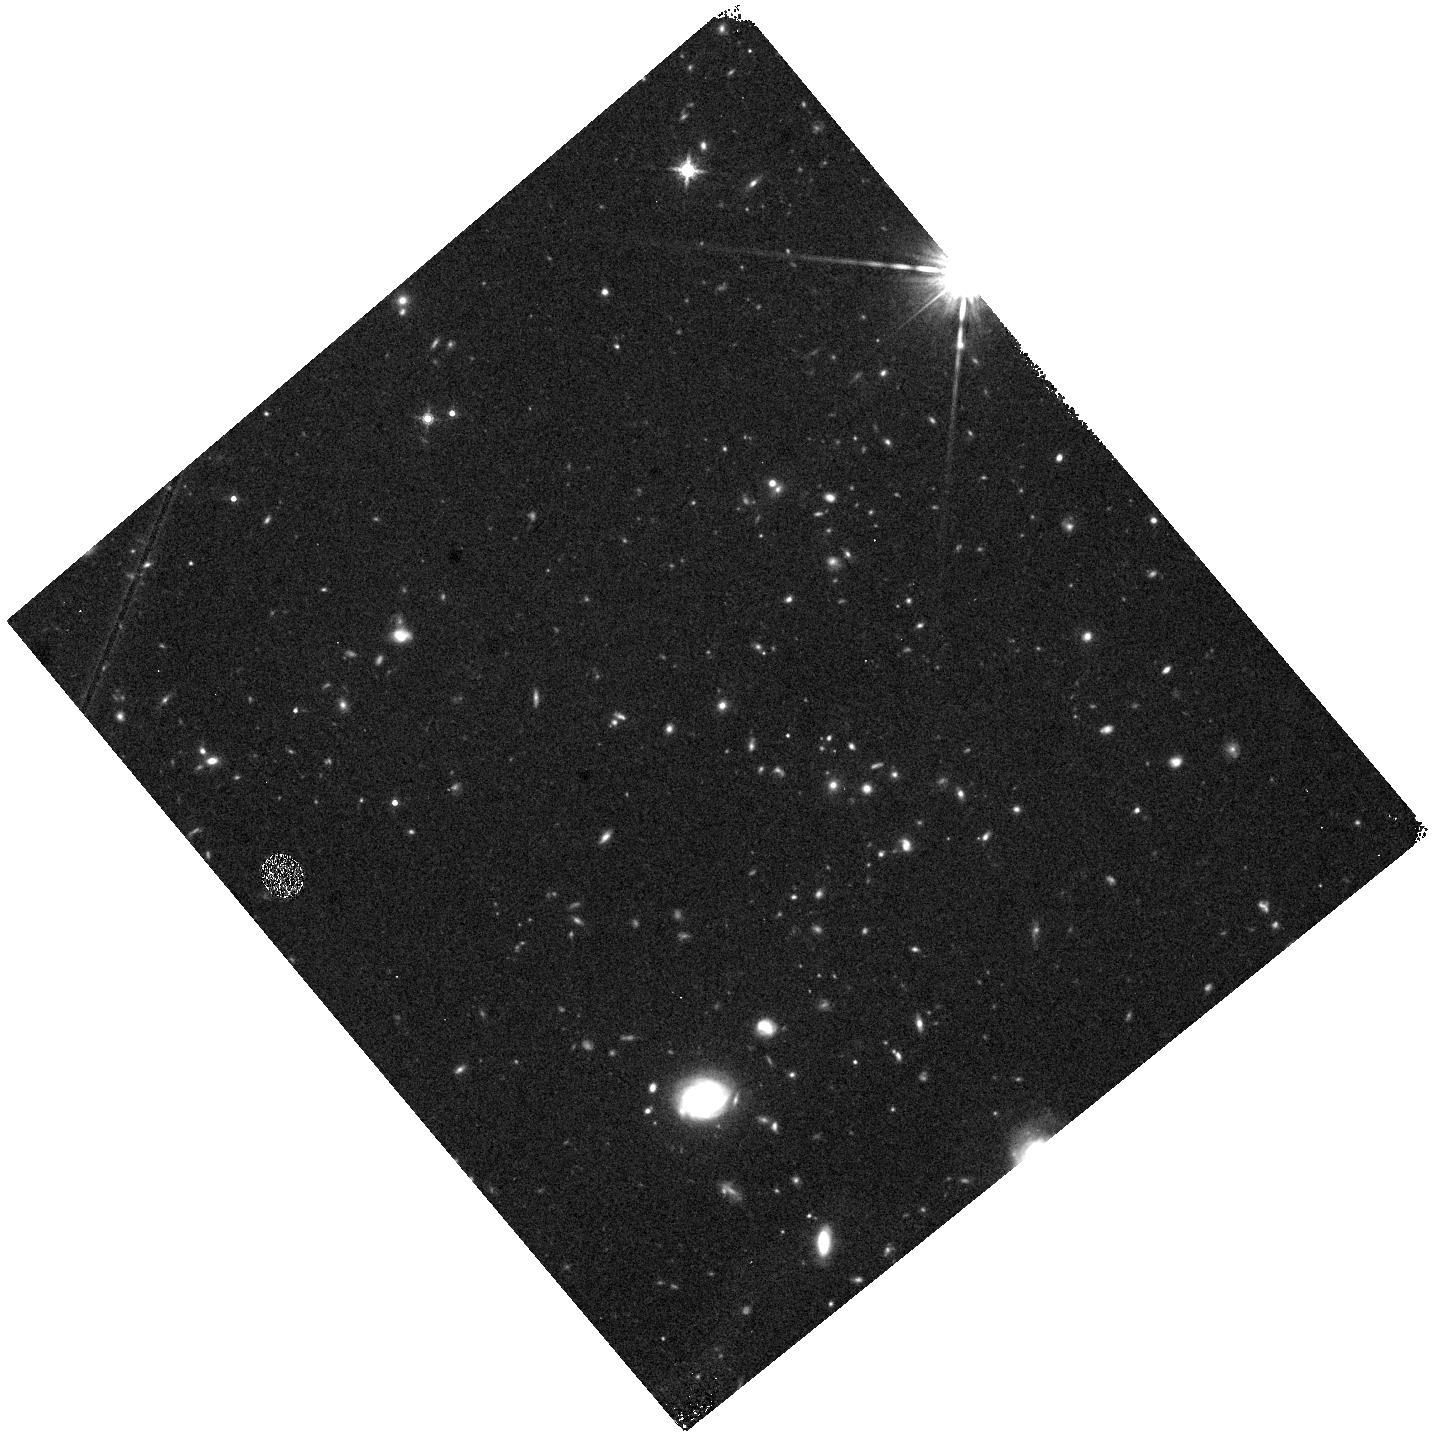
Target: field at RA 46.145°, Dec -0.207°
Instrument: WFC3/IR
Filter: F160W
Exposure: 30 min
Observation ID: hst_12033_40_wfc3_ir_f160w_ibgg40

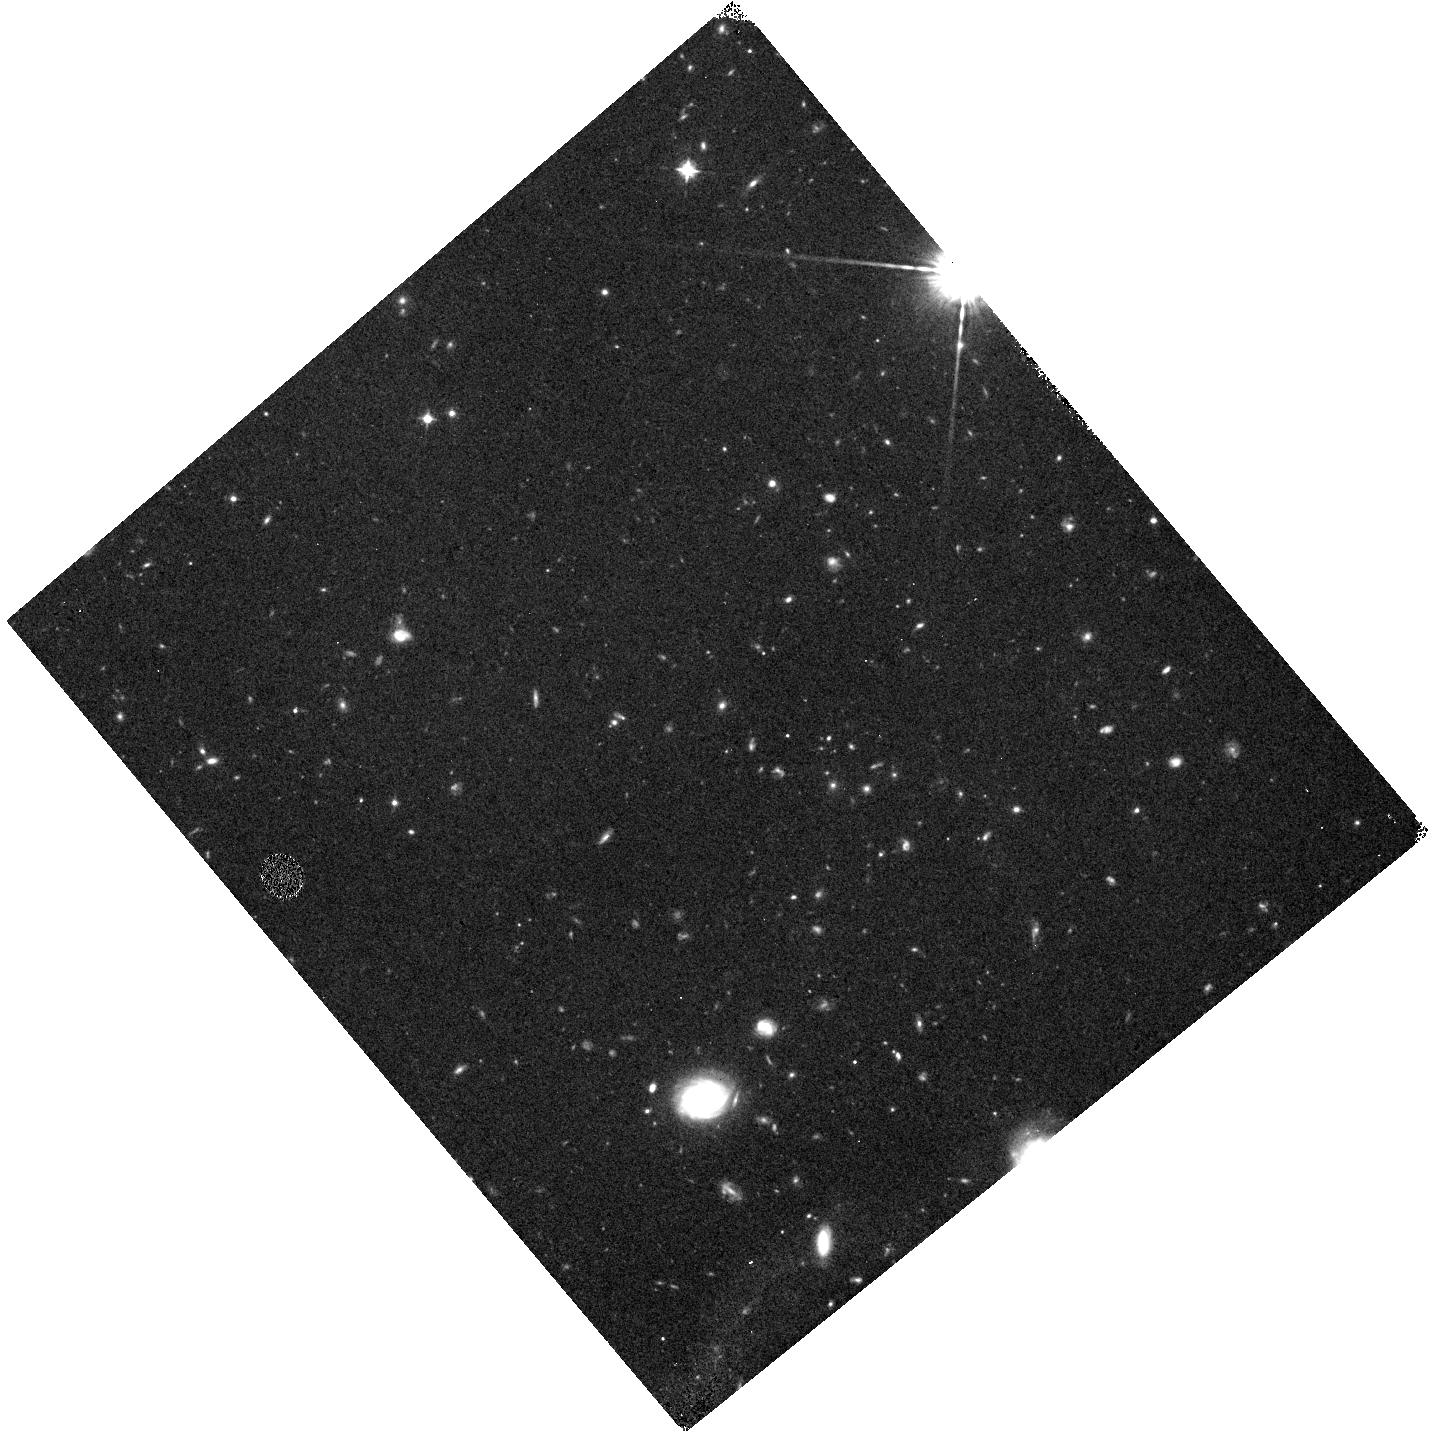
Target: field at RA 46.145°, Dec -0.207°
Instrument: WFC3/IR
Filter: F098M
Exposure: 1.3 h
Observation ID: hst_12033_40_wfc3_ir_f098m_ibgg40

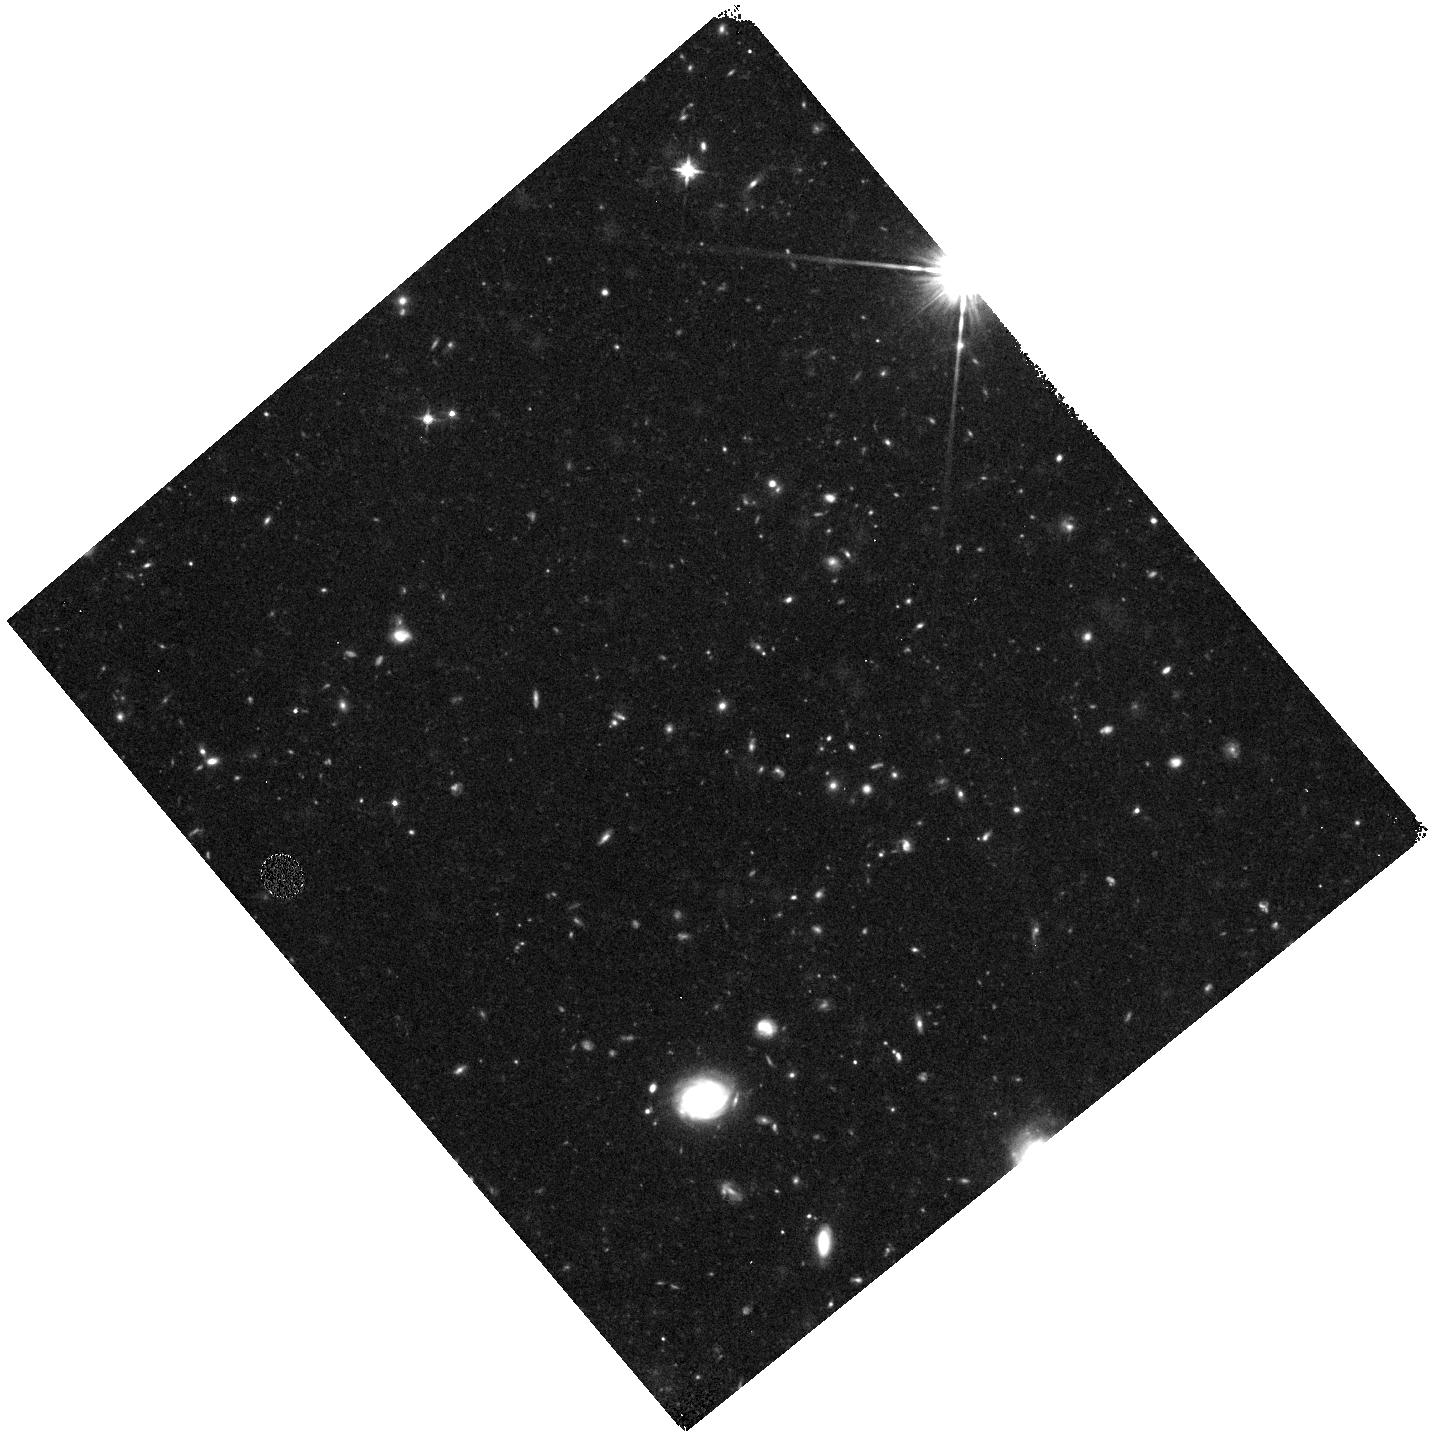
Target: field at RA 46.145°, Dec -0.207°
Instrument: WFC3/IR
Filter: F125W
Exposure: 1 h
Observation ID: hst_12033_41_wfc3_ir_f125w_ibgg41

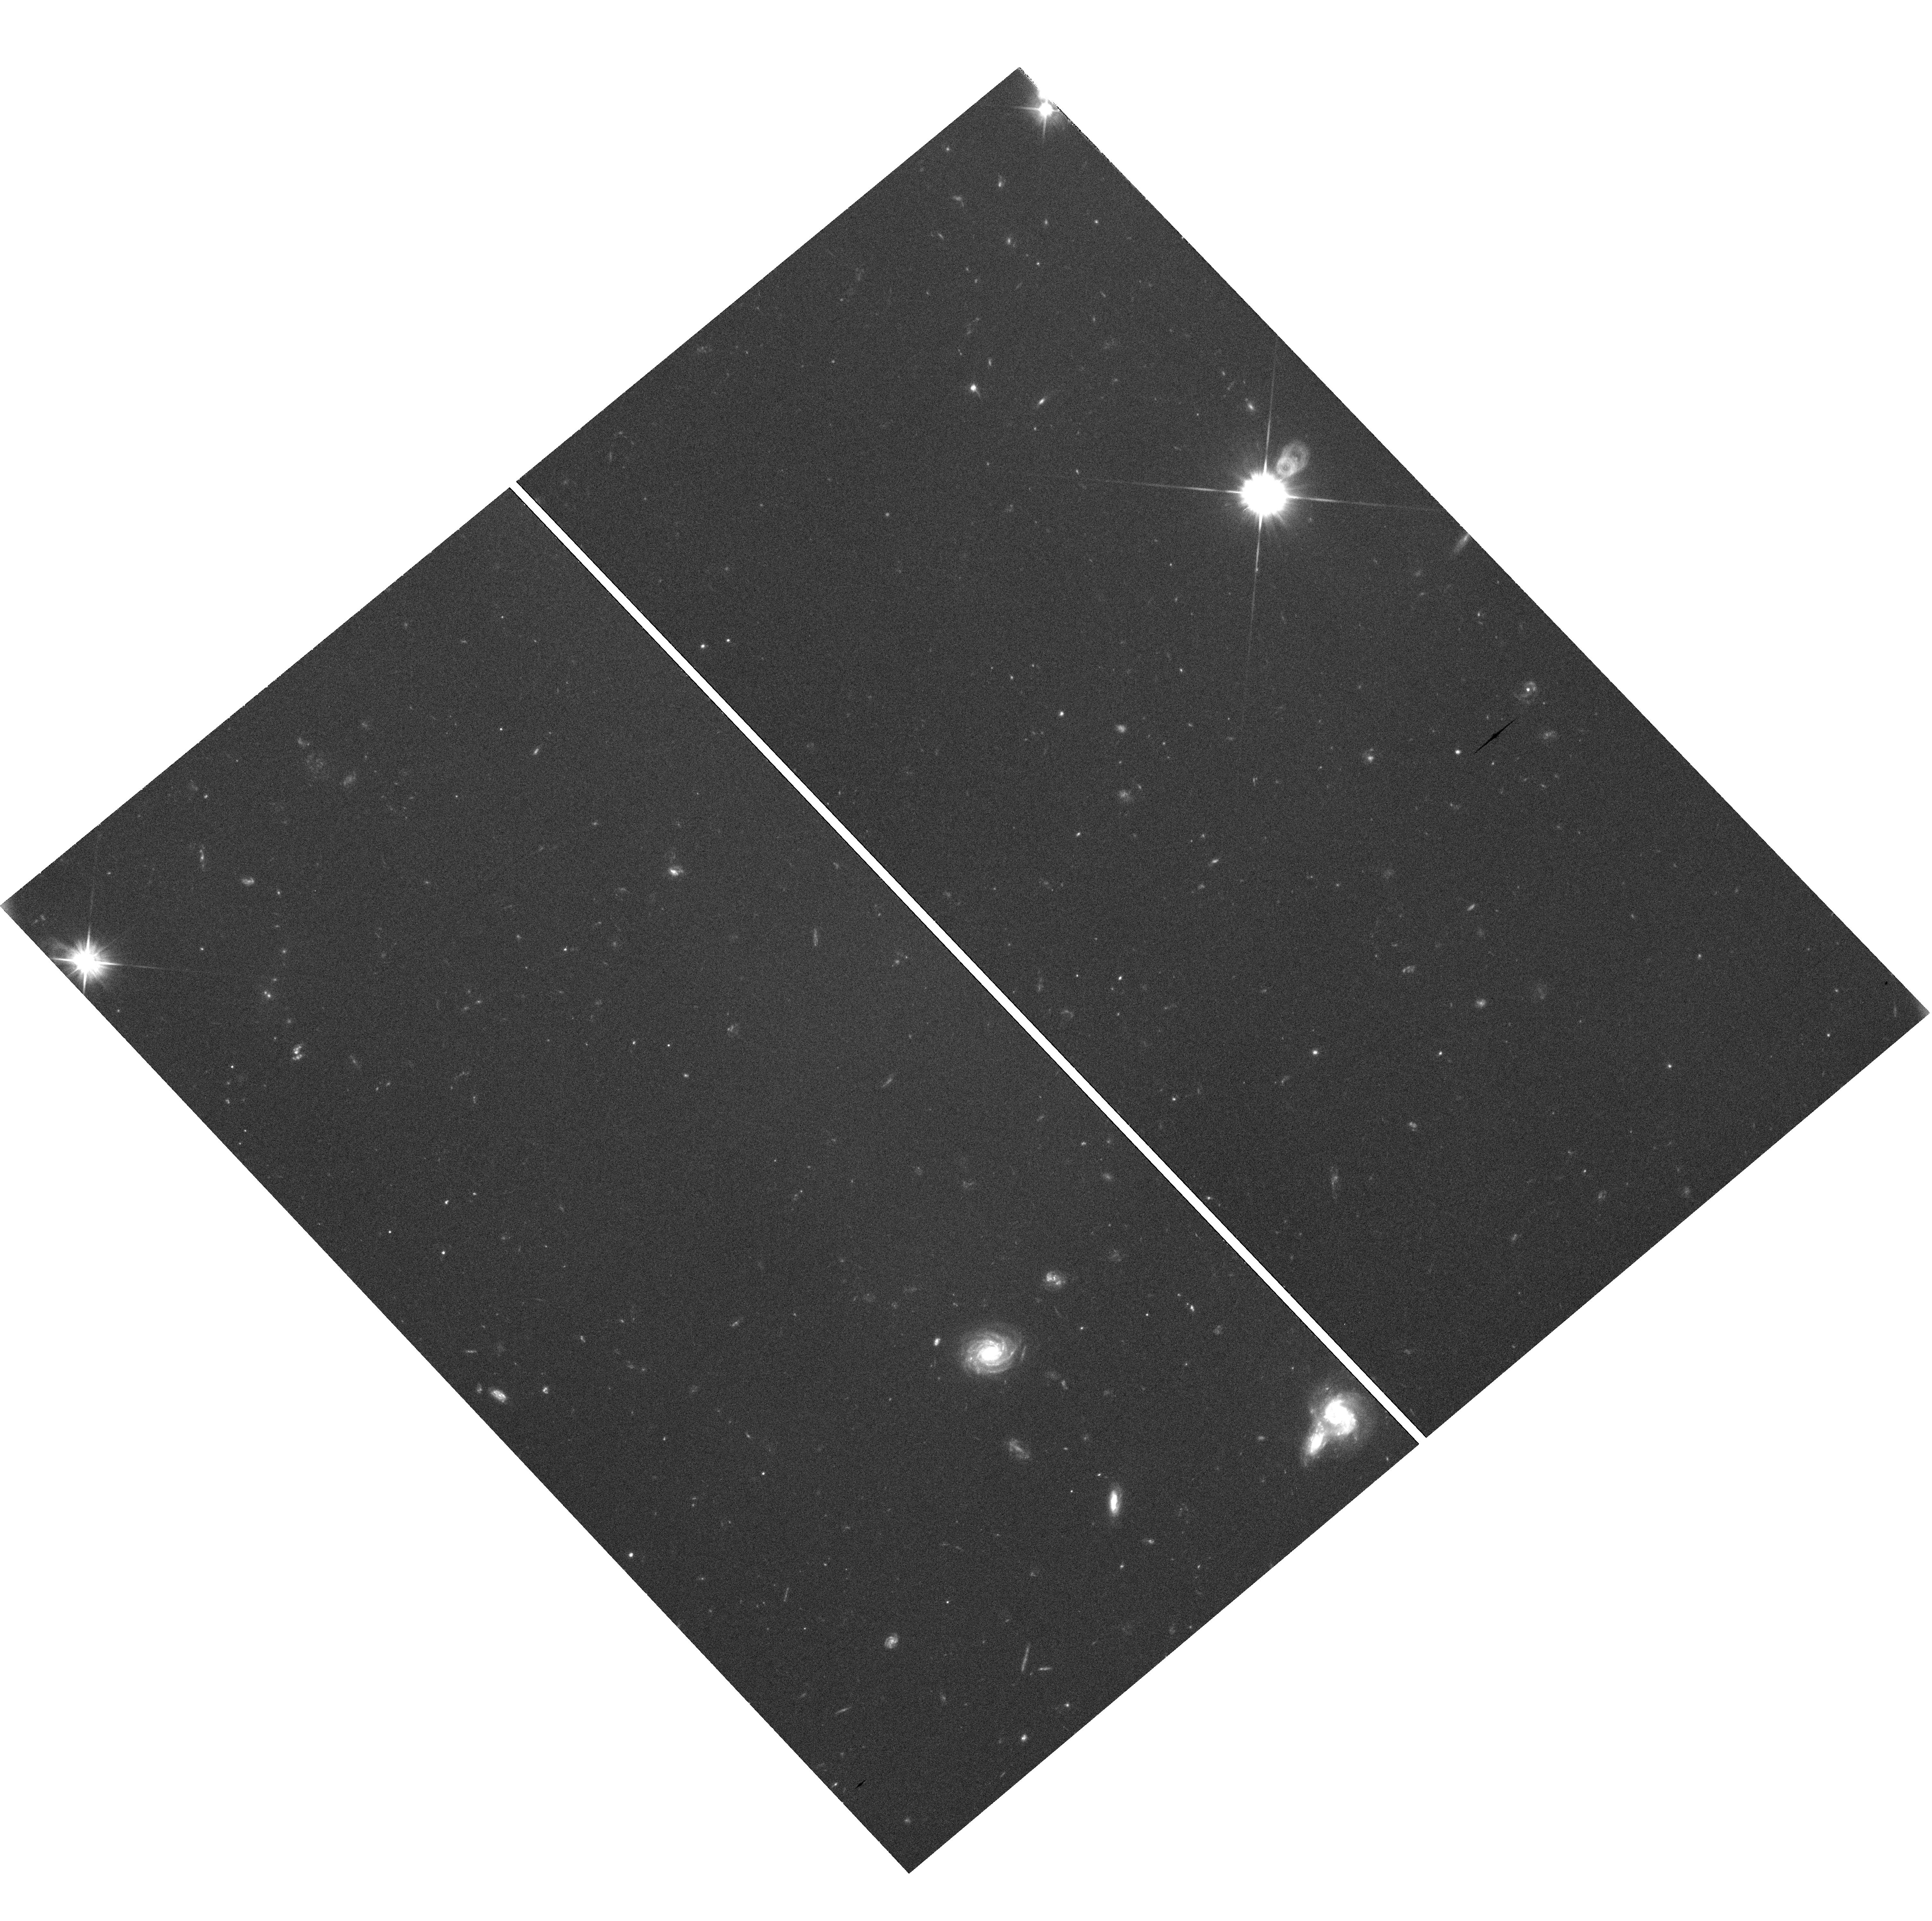
Target: field at RA 46.146°, Dec -0.205°
Instrument: WFC3/UVIS
Filter: F606W
Exposure: 1.2 h
Observation ID: hst_12033_40_wfc3_uvis_f606w_ibgg40

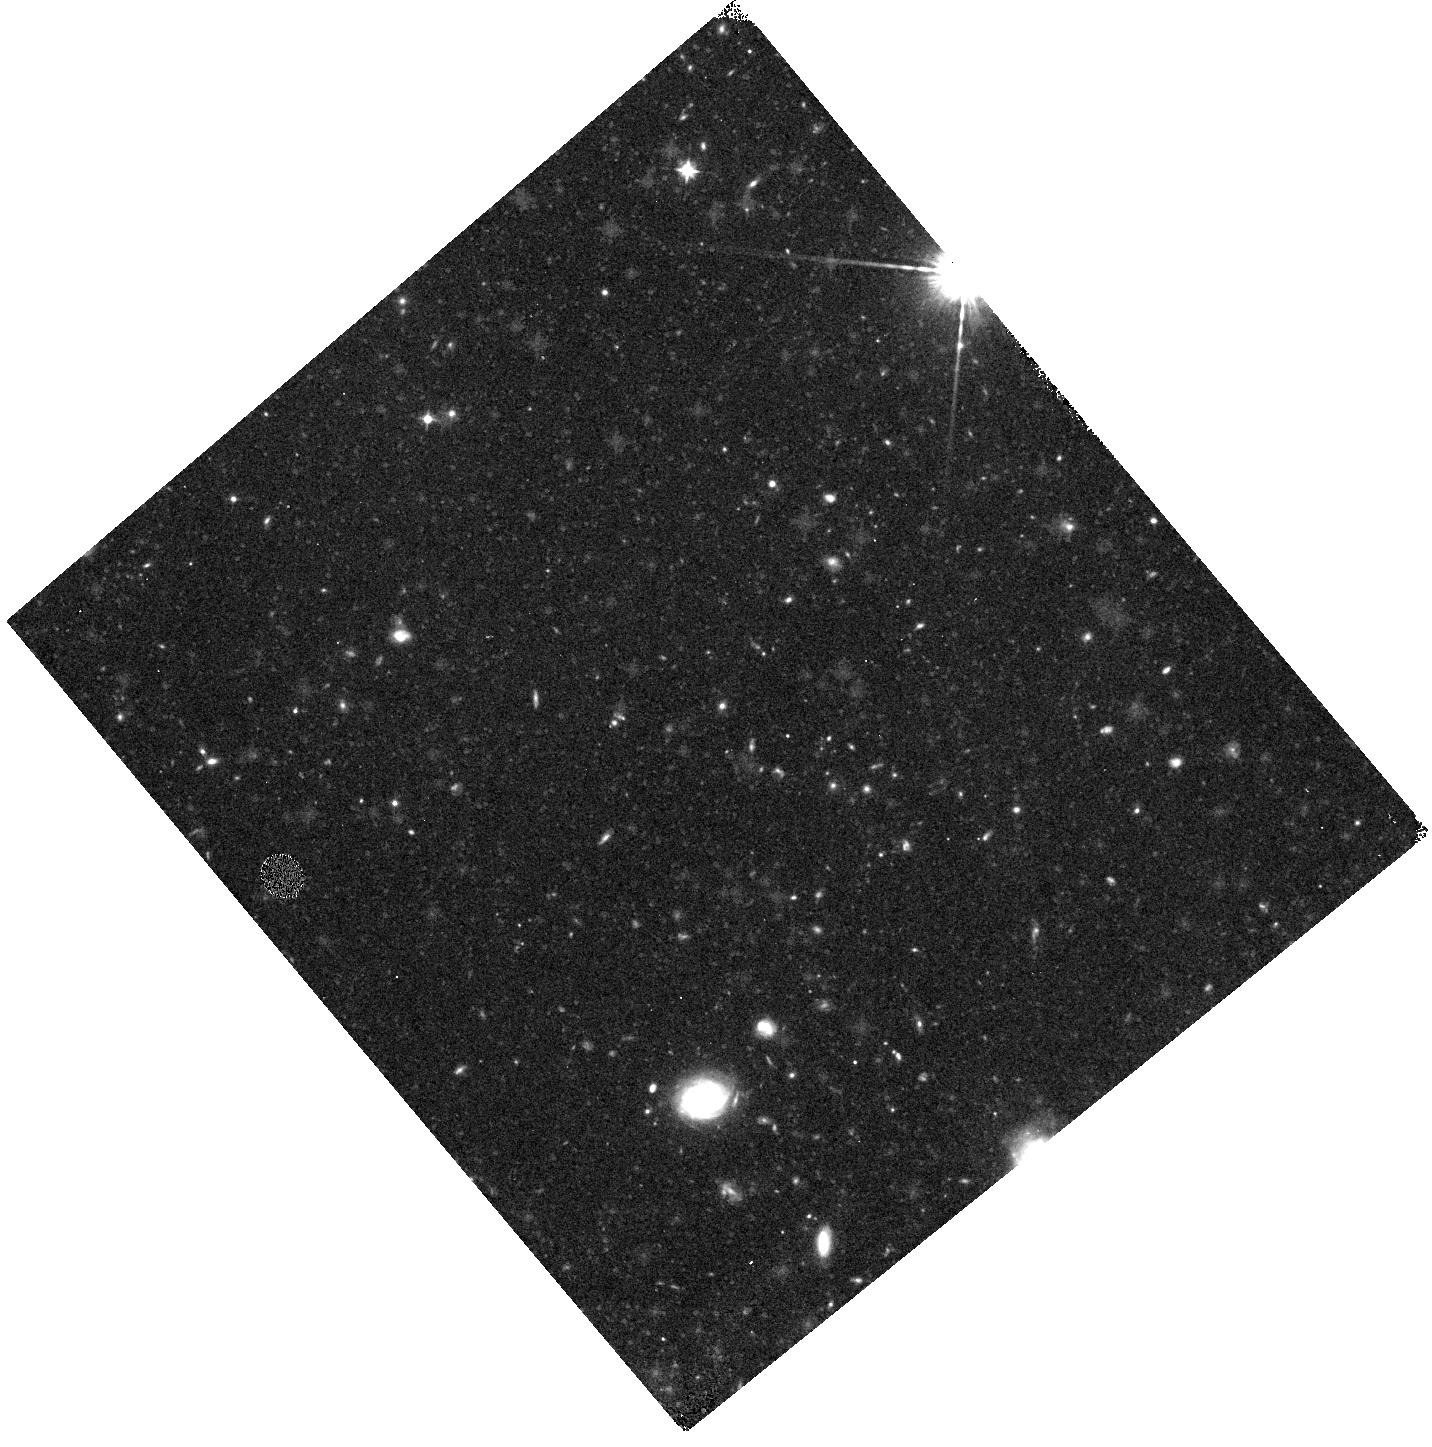
Target: field at RA 46.145°, Dec -0.207°
Instrument: WFC3/IR
Filter: F098M
Exposure: 1.3 h
Observation ID: hst_12033_41_wfc3_ir_f098m_ibgg41

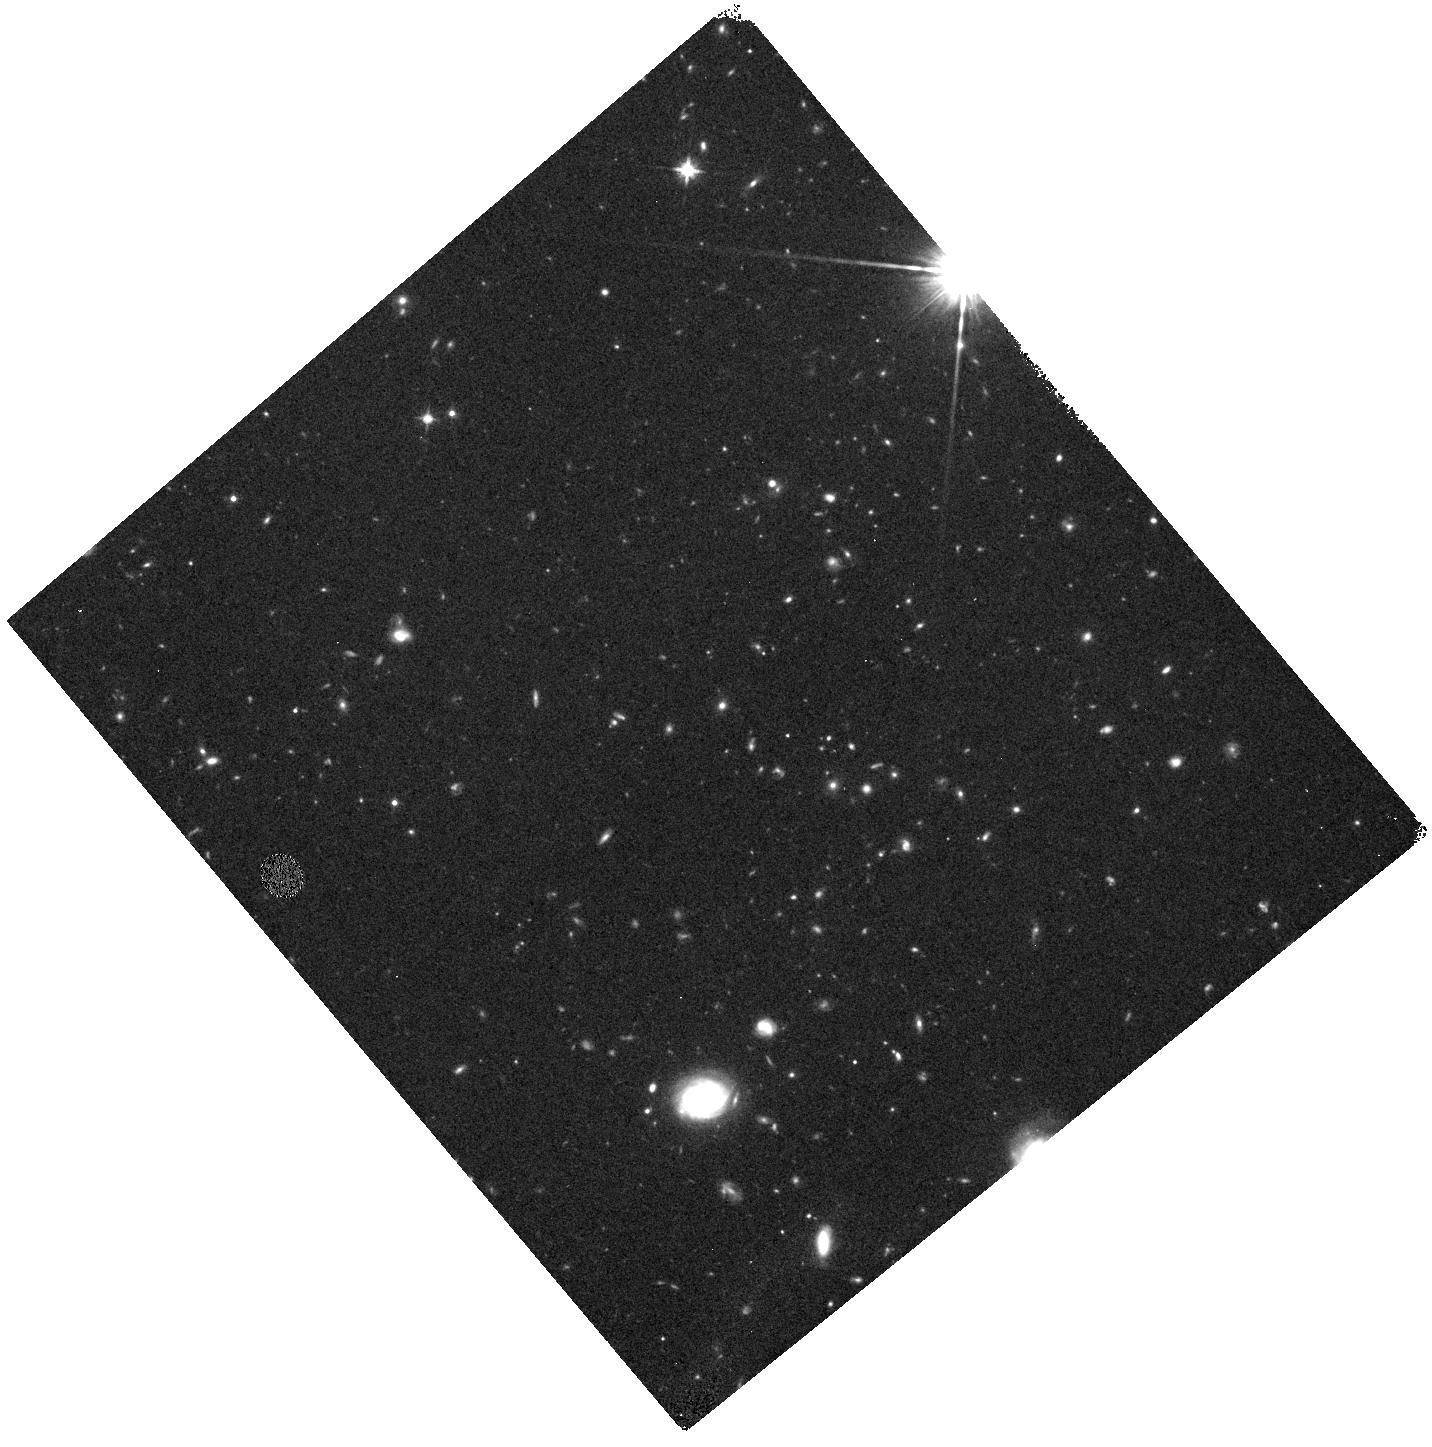
Target: field at RA 46.145°, Dec -0.207°
Instrument: WFC3/IR
Filter: F125W
Exposure: 33 min
Observation ID: hst_12033_40_wfc3_ir_f125w_ibgg40

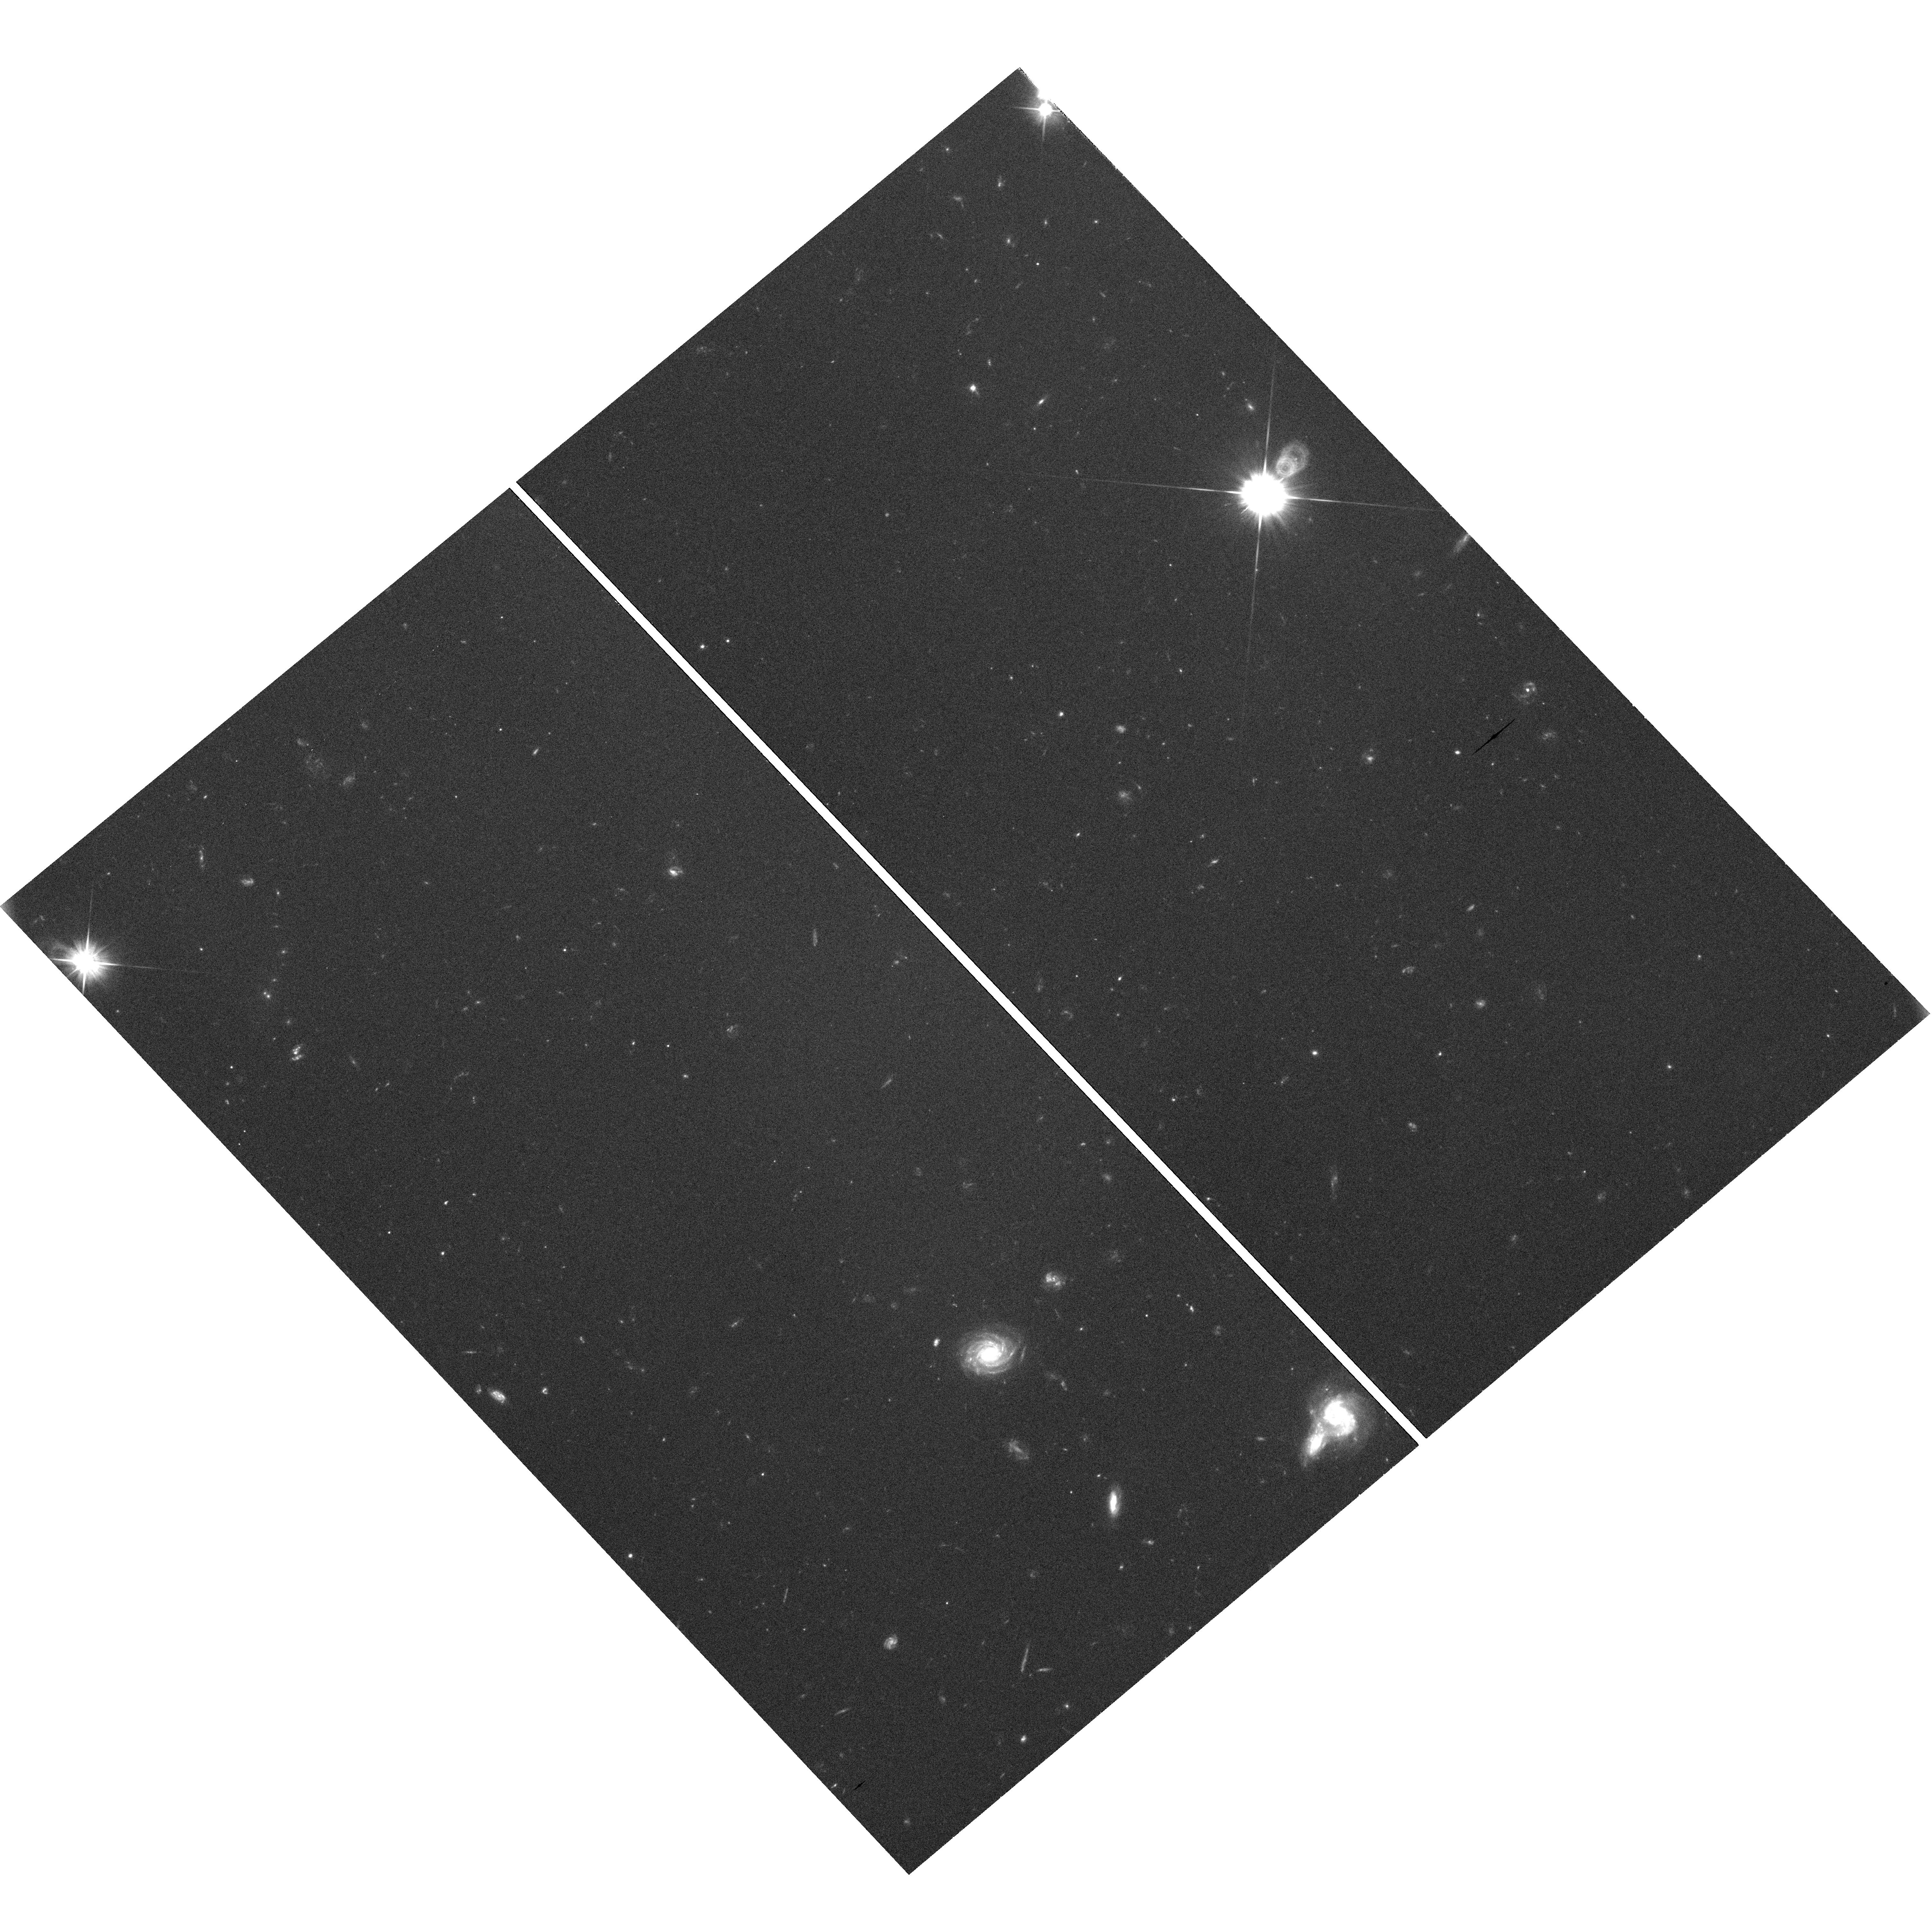
Target: field at RA 46.146°, Dec -0.205°
Instrument: WFC3/UVIS
Filter: F606W
Exposure: 1.2 h
Observation ID: hst_12033_41_wfc3_uvis_f606w_ibgg41

COS-GTO: Studies of the HeII Reionization Epoch Part 2 (PI: Green, James Carswell)

Intergalactic Ly-alpha opacity suggests that H I was reionized at z ~ 6, while He II reionization was delayed to z ~ 3. Both epochs are slightly in disagreement with recent (WMAP-3) inferences from the CMB optical depth, which suggest that IGM reionization occurred at z = 10.7 (+2.7, -2.3) (Spergel et al. 2007). However, these two methods are sensitive to different ranges of ionization (neutral fractions), which allows a partially ionized IGM between z = 6-10 produced by early stars and black holes. One of the major contributions of FUSE to cosmological studies was the detection of He II Ly-alpha (Gunn-Peterson) absorption in the spectra of two AGN at redshifts z = 2.72-2.89. The He II absorption is quite patchy between redshifts z = 2.6 and 3.2 probably because the IGM is clumpy and the reionization process is affected by source fluctuations, spectra, and radiative transfer through the IGM. Observations of the He II absorption can therefore be used as diagnostics of the ionizing sources and radiative transport over large (30-50 Mpc) distances through the IGM. The ionizing radiation field appears to be softer (higher He II/H I) in the galaxy voids. These void regions may be ionized by local soft sources (dwarf starburst galaxies), or the QSO radiation may softened by escape from AGN cores and transport through denser regions in the cosmic web.With COS, we will observe the brightest He II target, HE2347-4342, a QSO with z_em = 2.885. Our goal is to obtain a G130M moderate-resolution (R = 20, 000) spectrum from 1145-1450A. Because COS has far greater throughput than either STIS or FUSE, we will be able to resolve and characterize the He II absorption lines. The region shortward of the redshifted He II (Ly-alpha) corresponds to z = 2.77-2.92, where He II exhibits patchy transmission and absorption. The ratio of He II/H I (Ly-alpha line) opacities will provide information on the ionizing radiation field (and ionizing sources) at 1 and 4 ryd. We will perform similar He II studies on three other targets, HS1700+6416, PKS1935-692, and Q0302-003.